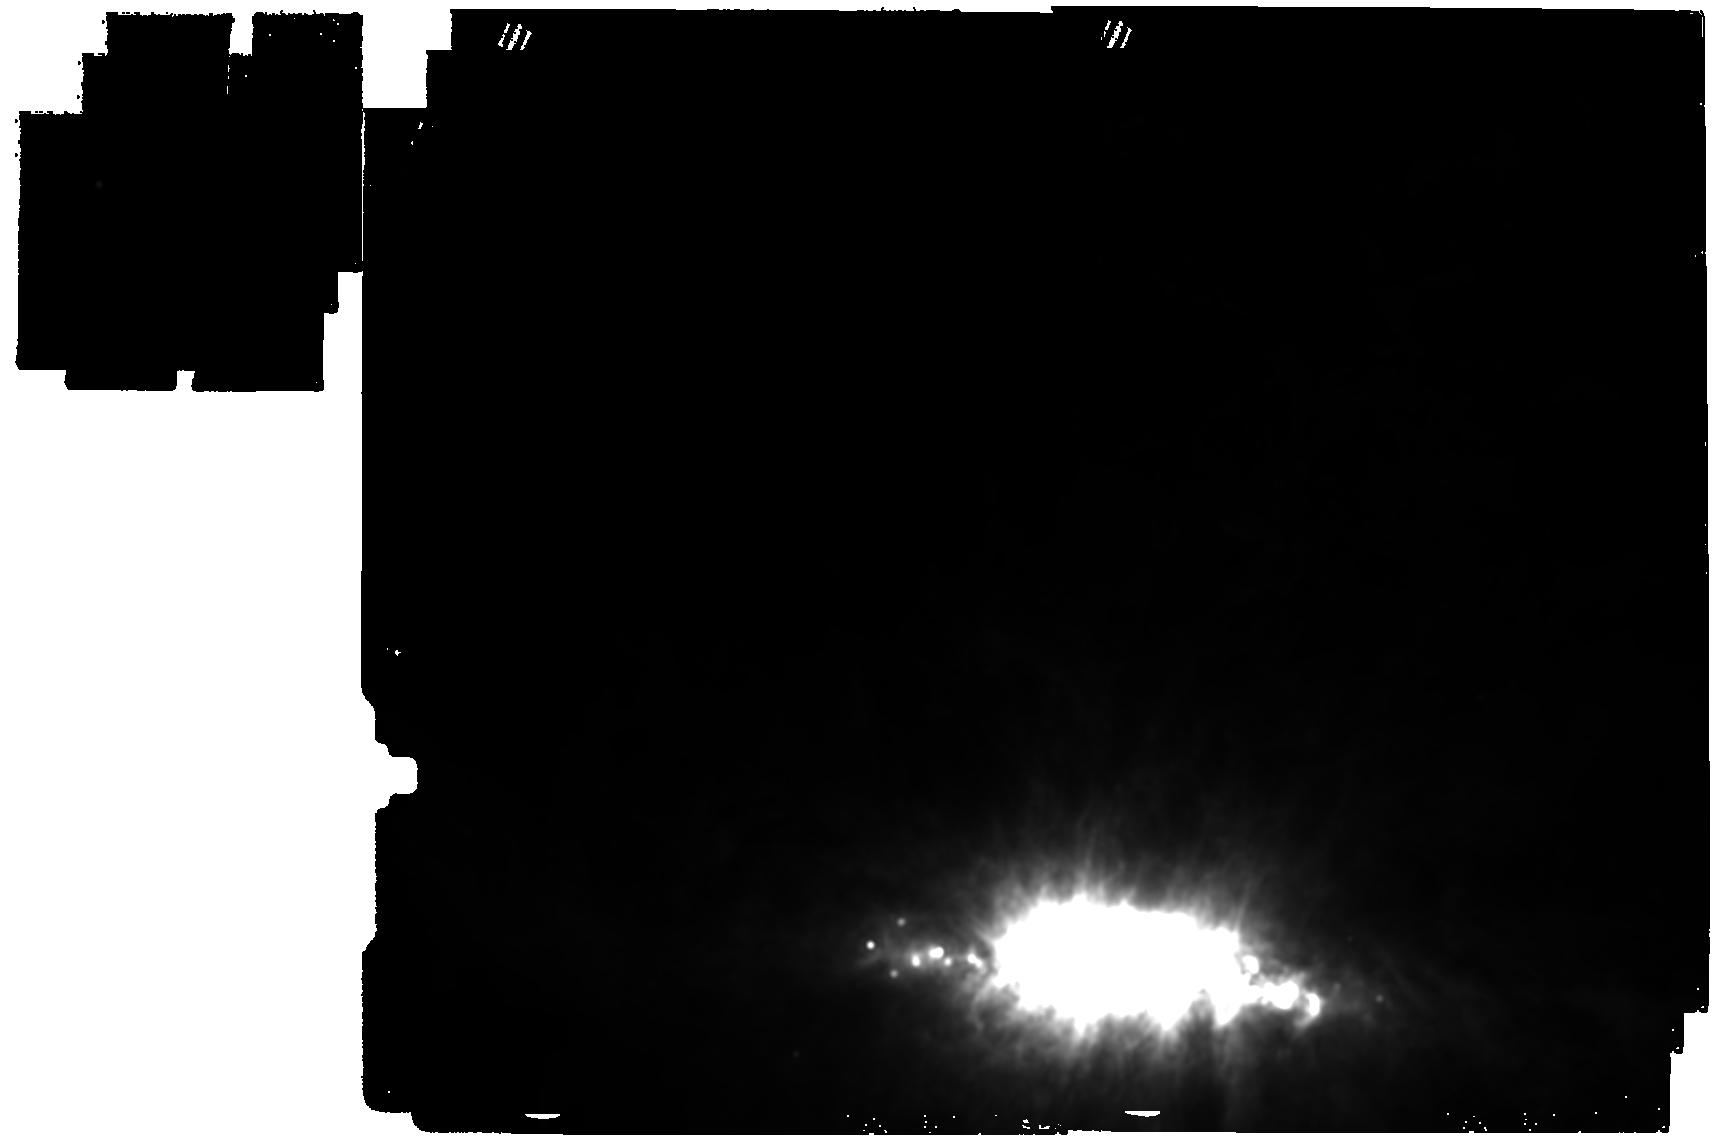
Target: M-82-SOUTH-CONE-IMAGER
Instrument: MIRI
Filter: F1800W
Exposure: 16 min
Observation ID: jw05627-o001_t001_miri_f1800w

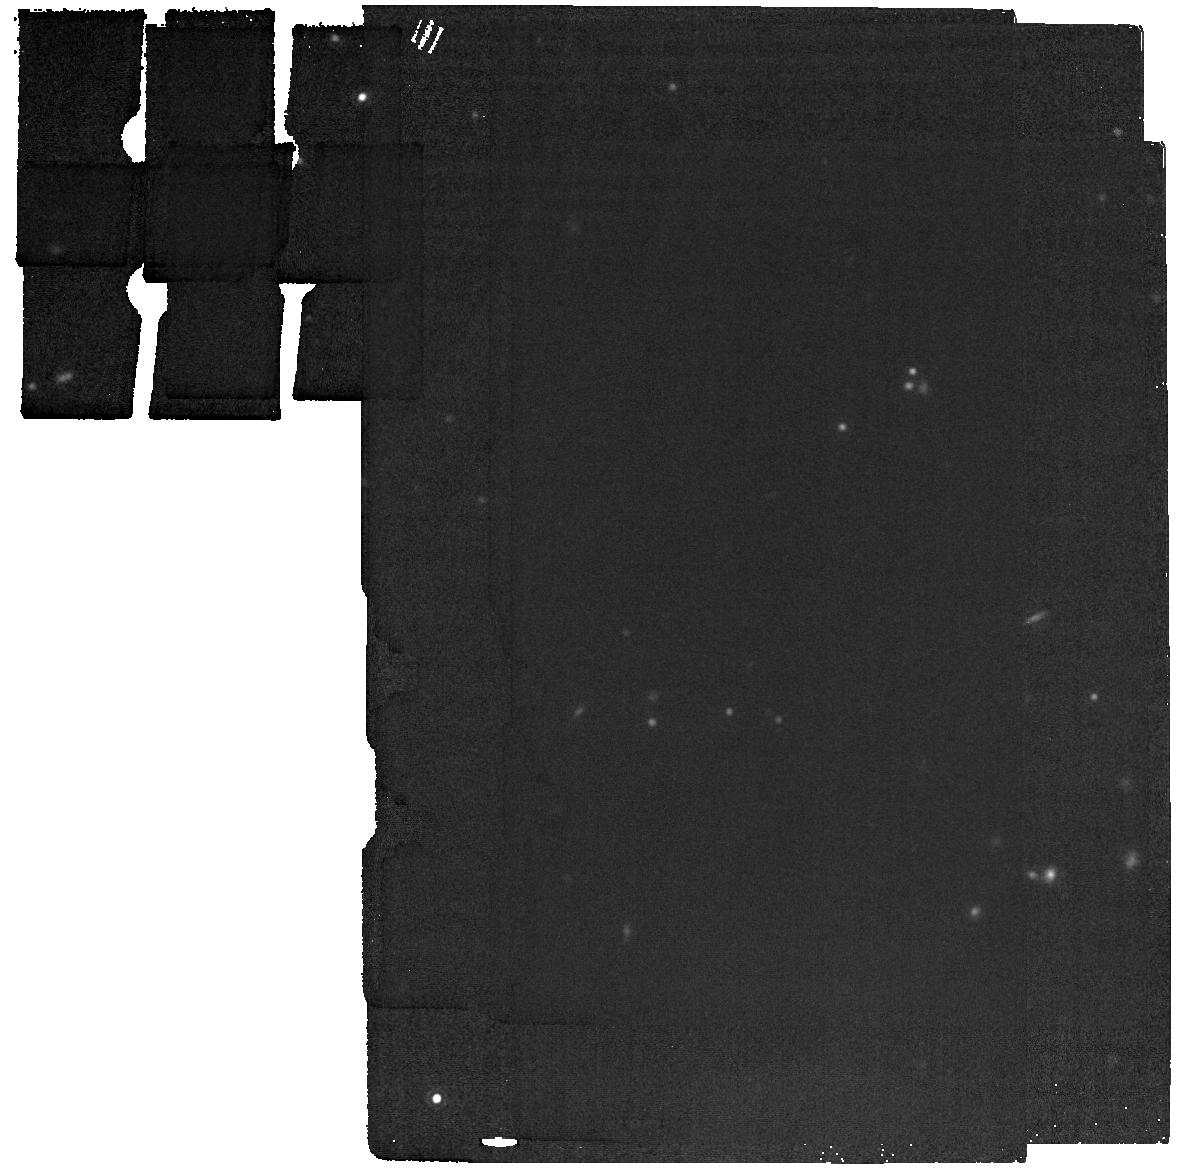
Target: NGC-4388-bgnd
Instrument: MIRI
Filter: F1800W
Exposure: 2 min
Observation ID: jw05627-o043_t017_miri_f1800w

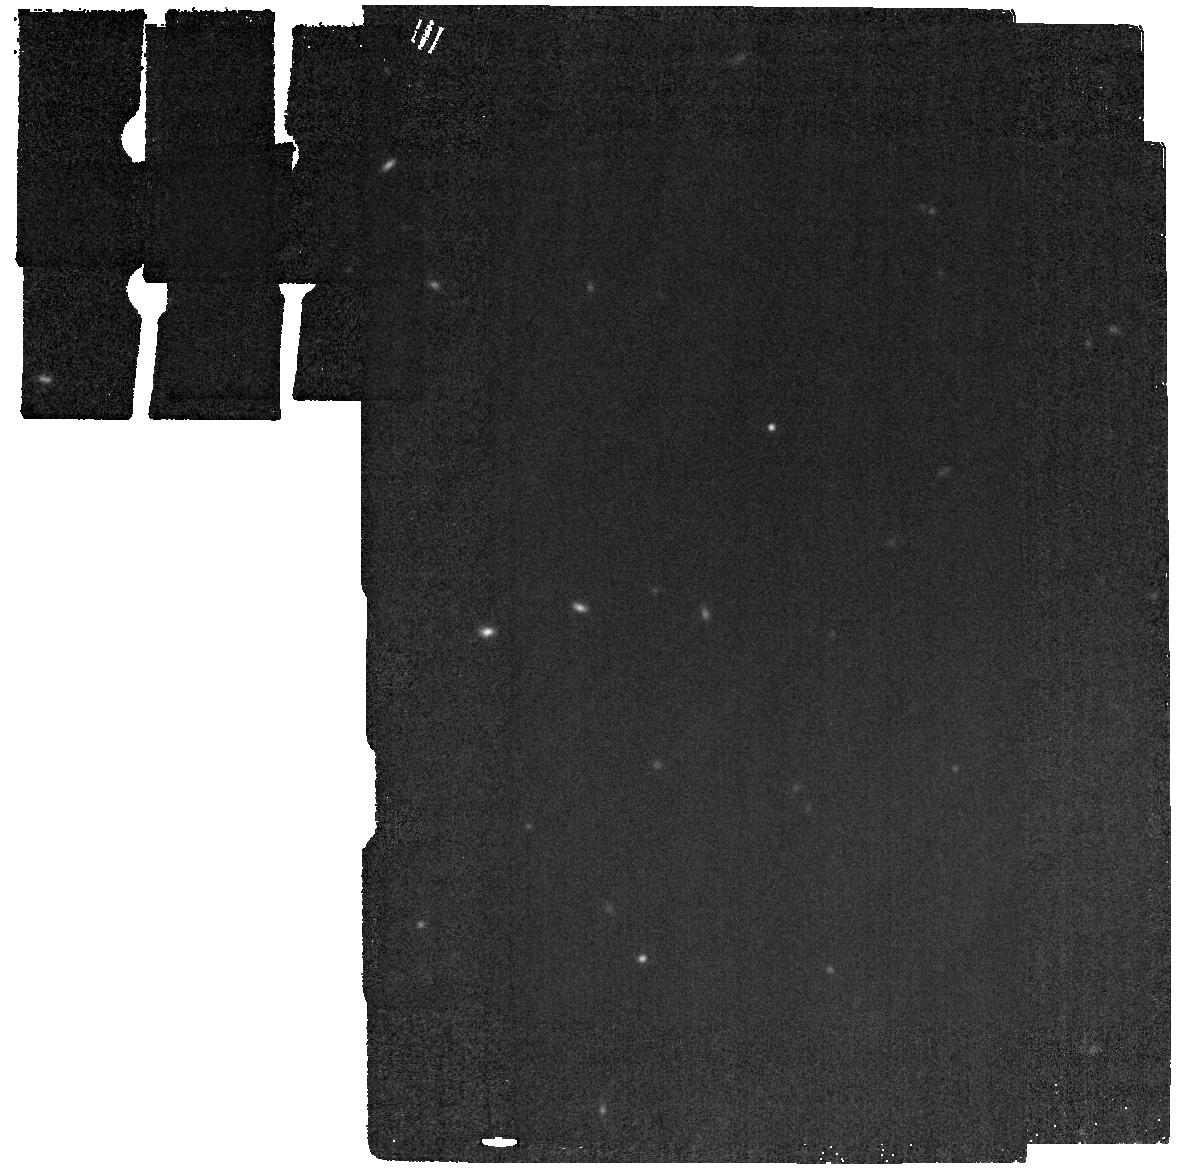
Target: NGC-3079-bgnd
Instrument: MIRI
Filter: F1800W
Exposure: 2 min
Observation ID: jw05627-o042_t016_miri_f1800w

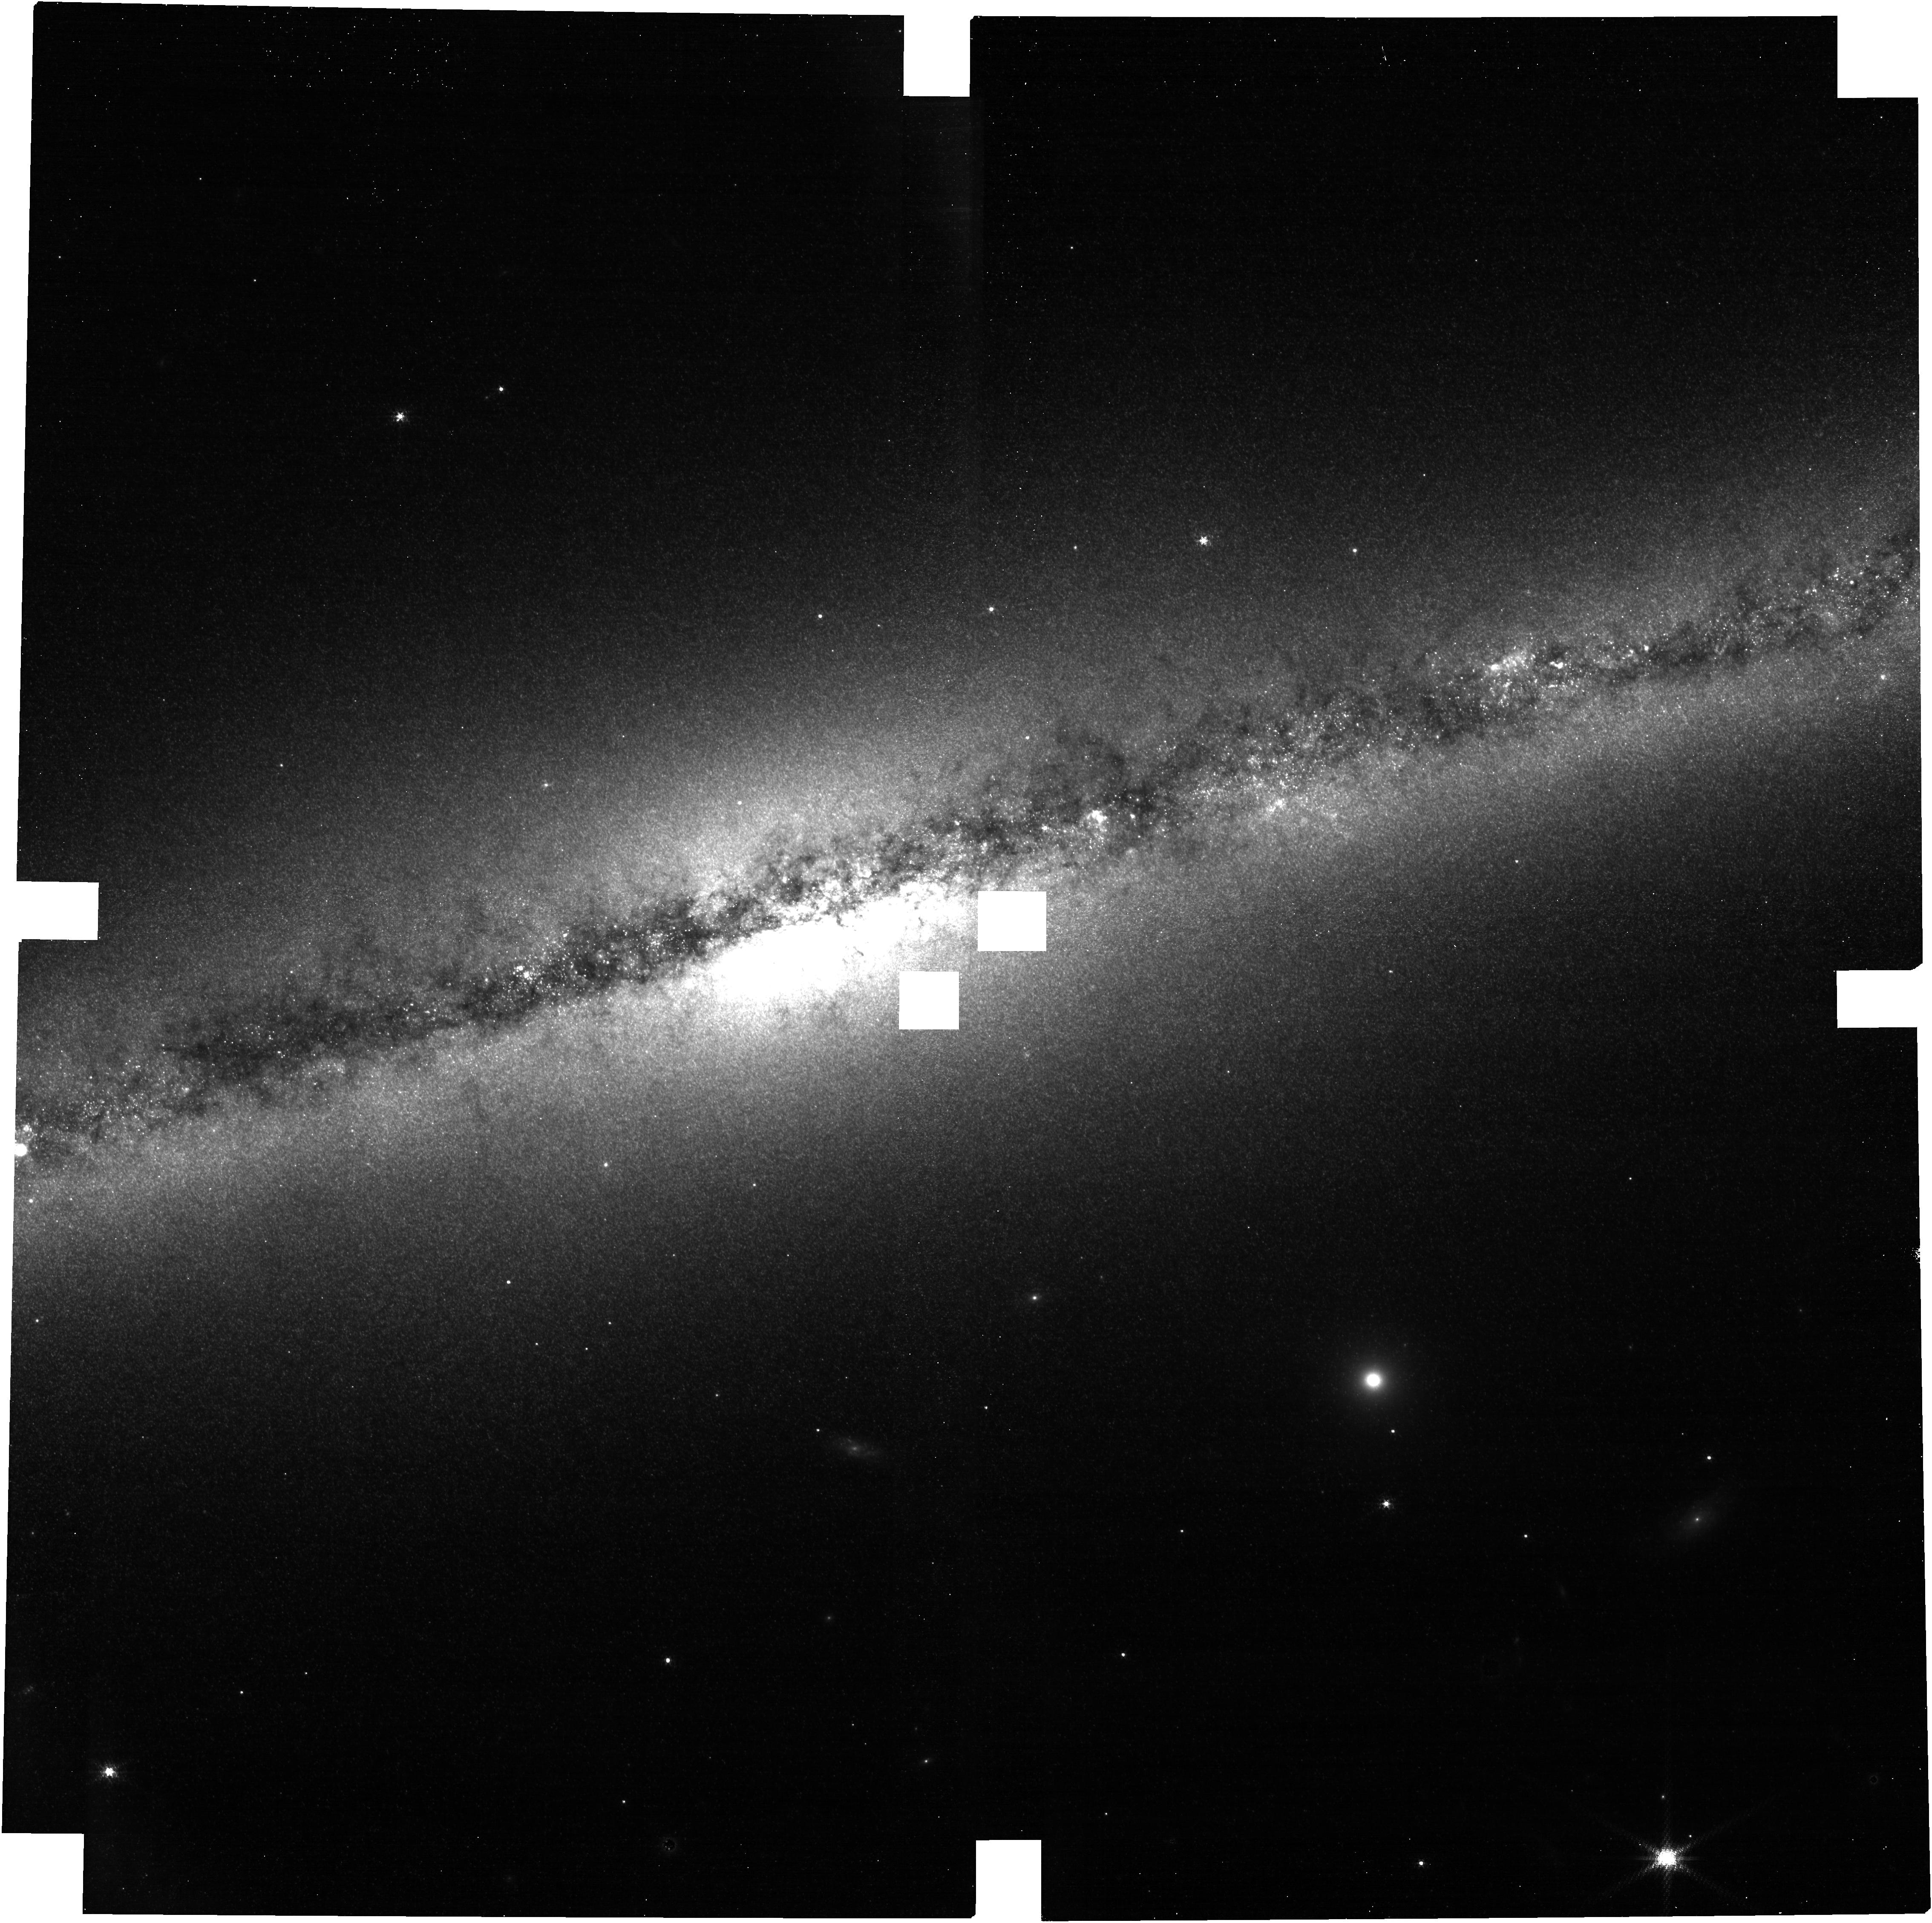
Target: NGC-891
Instrument: NIRCAM
Filter: F187N
Exposure: 27 min
Observation ID: jw05627-o007_t003_nircam_clear-f187n

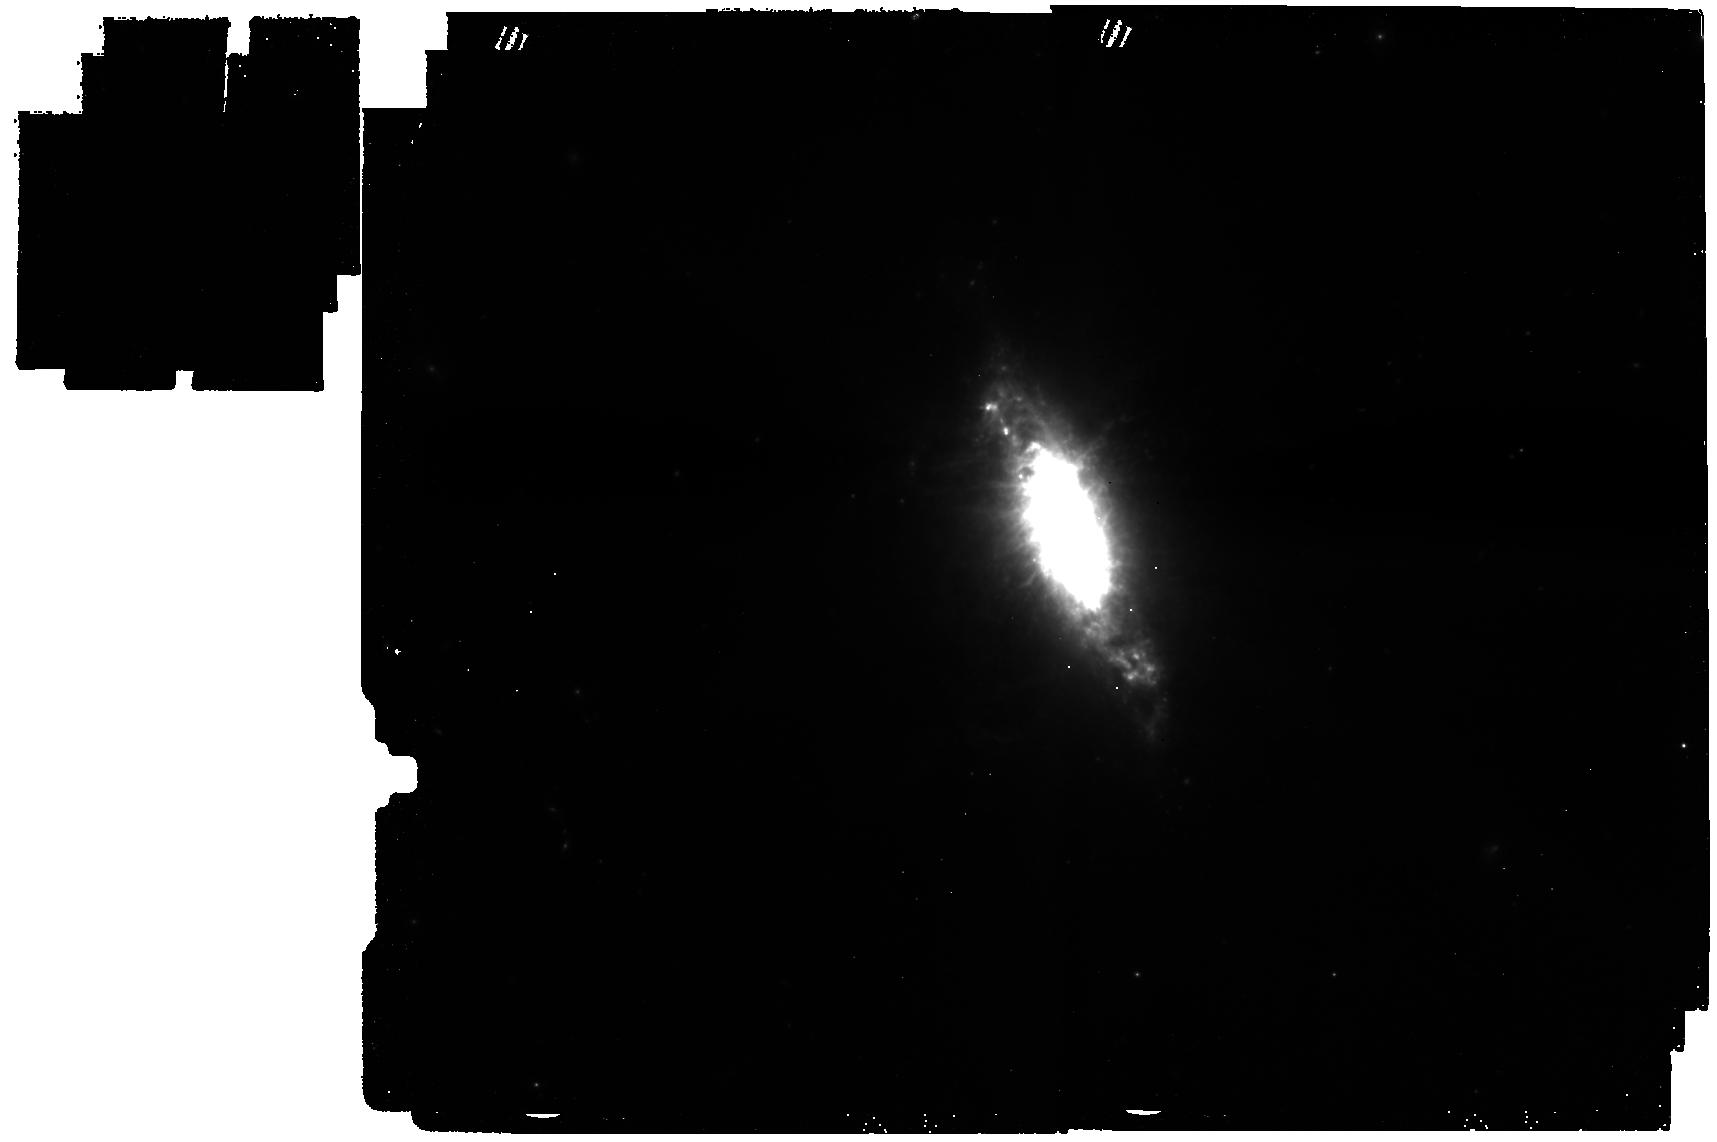
Target: NGC-1482-IMAGER
Instrument: MIRI
Filter: F560W
Exposure: 26 min
Observation ID: jw05627-o009_t024_miri_f560w

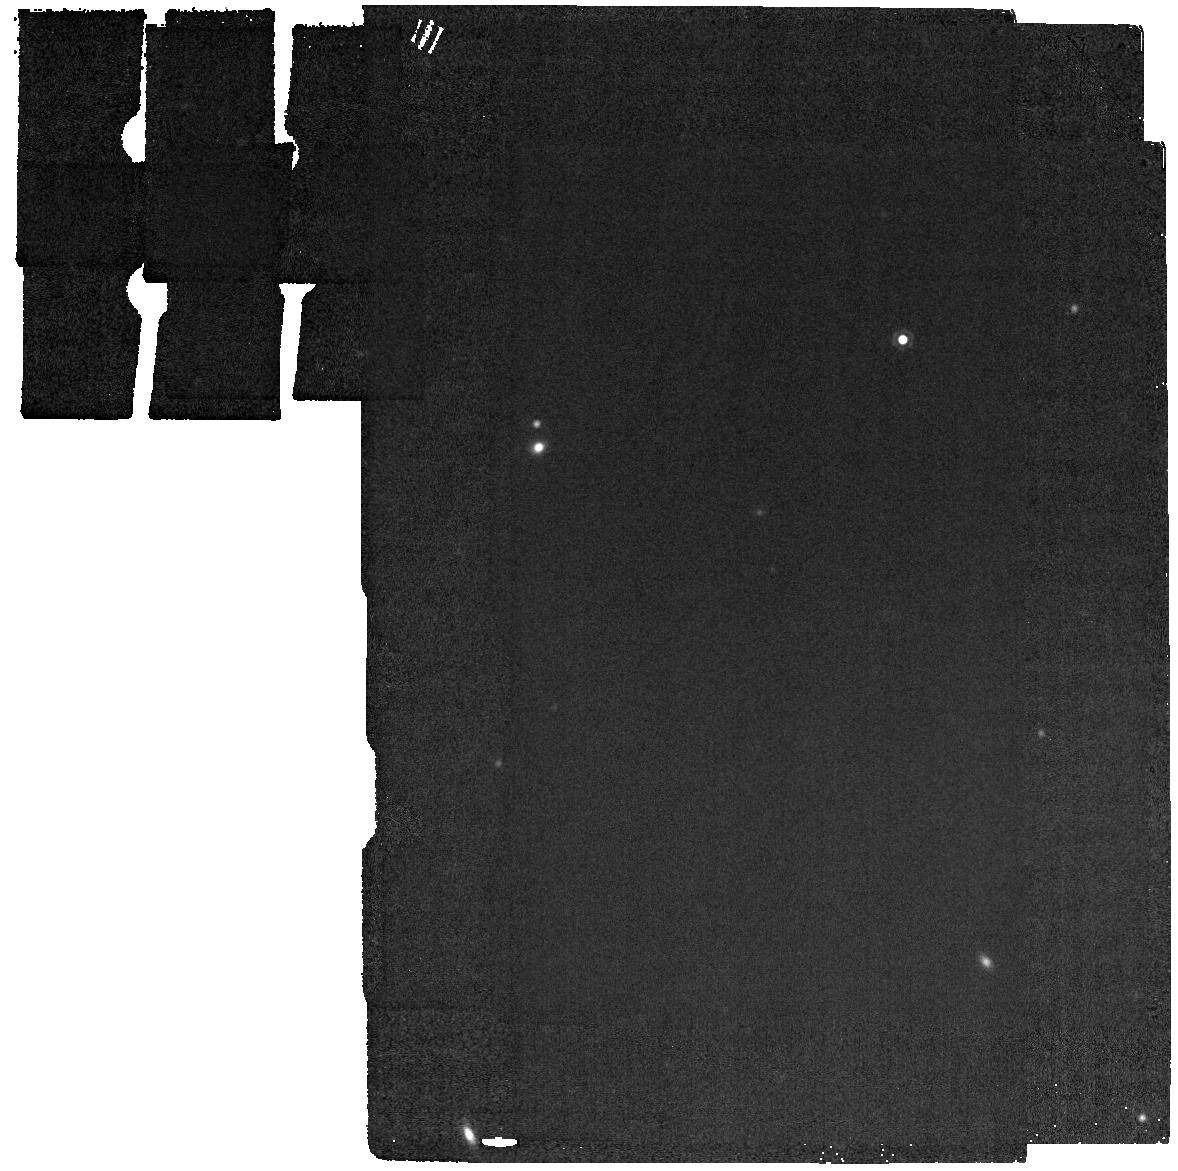
Target: NGC-4631-bgnd
Instrument: MIRI
Filter: F1800W
Exposure: 2 min
Observation ID: jw05627-o044_t018_miri_f1800w

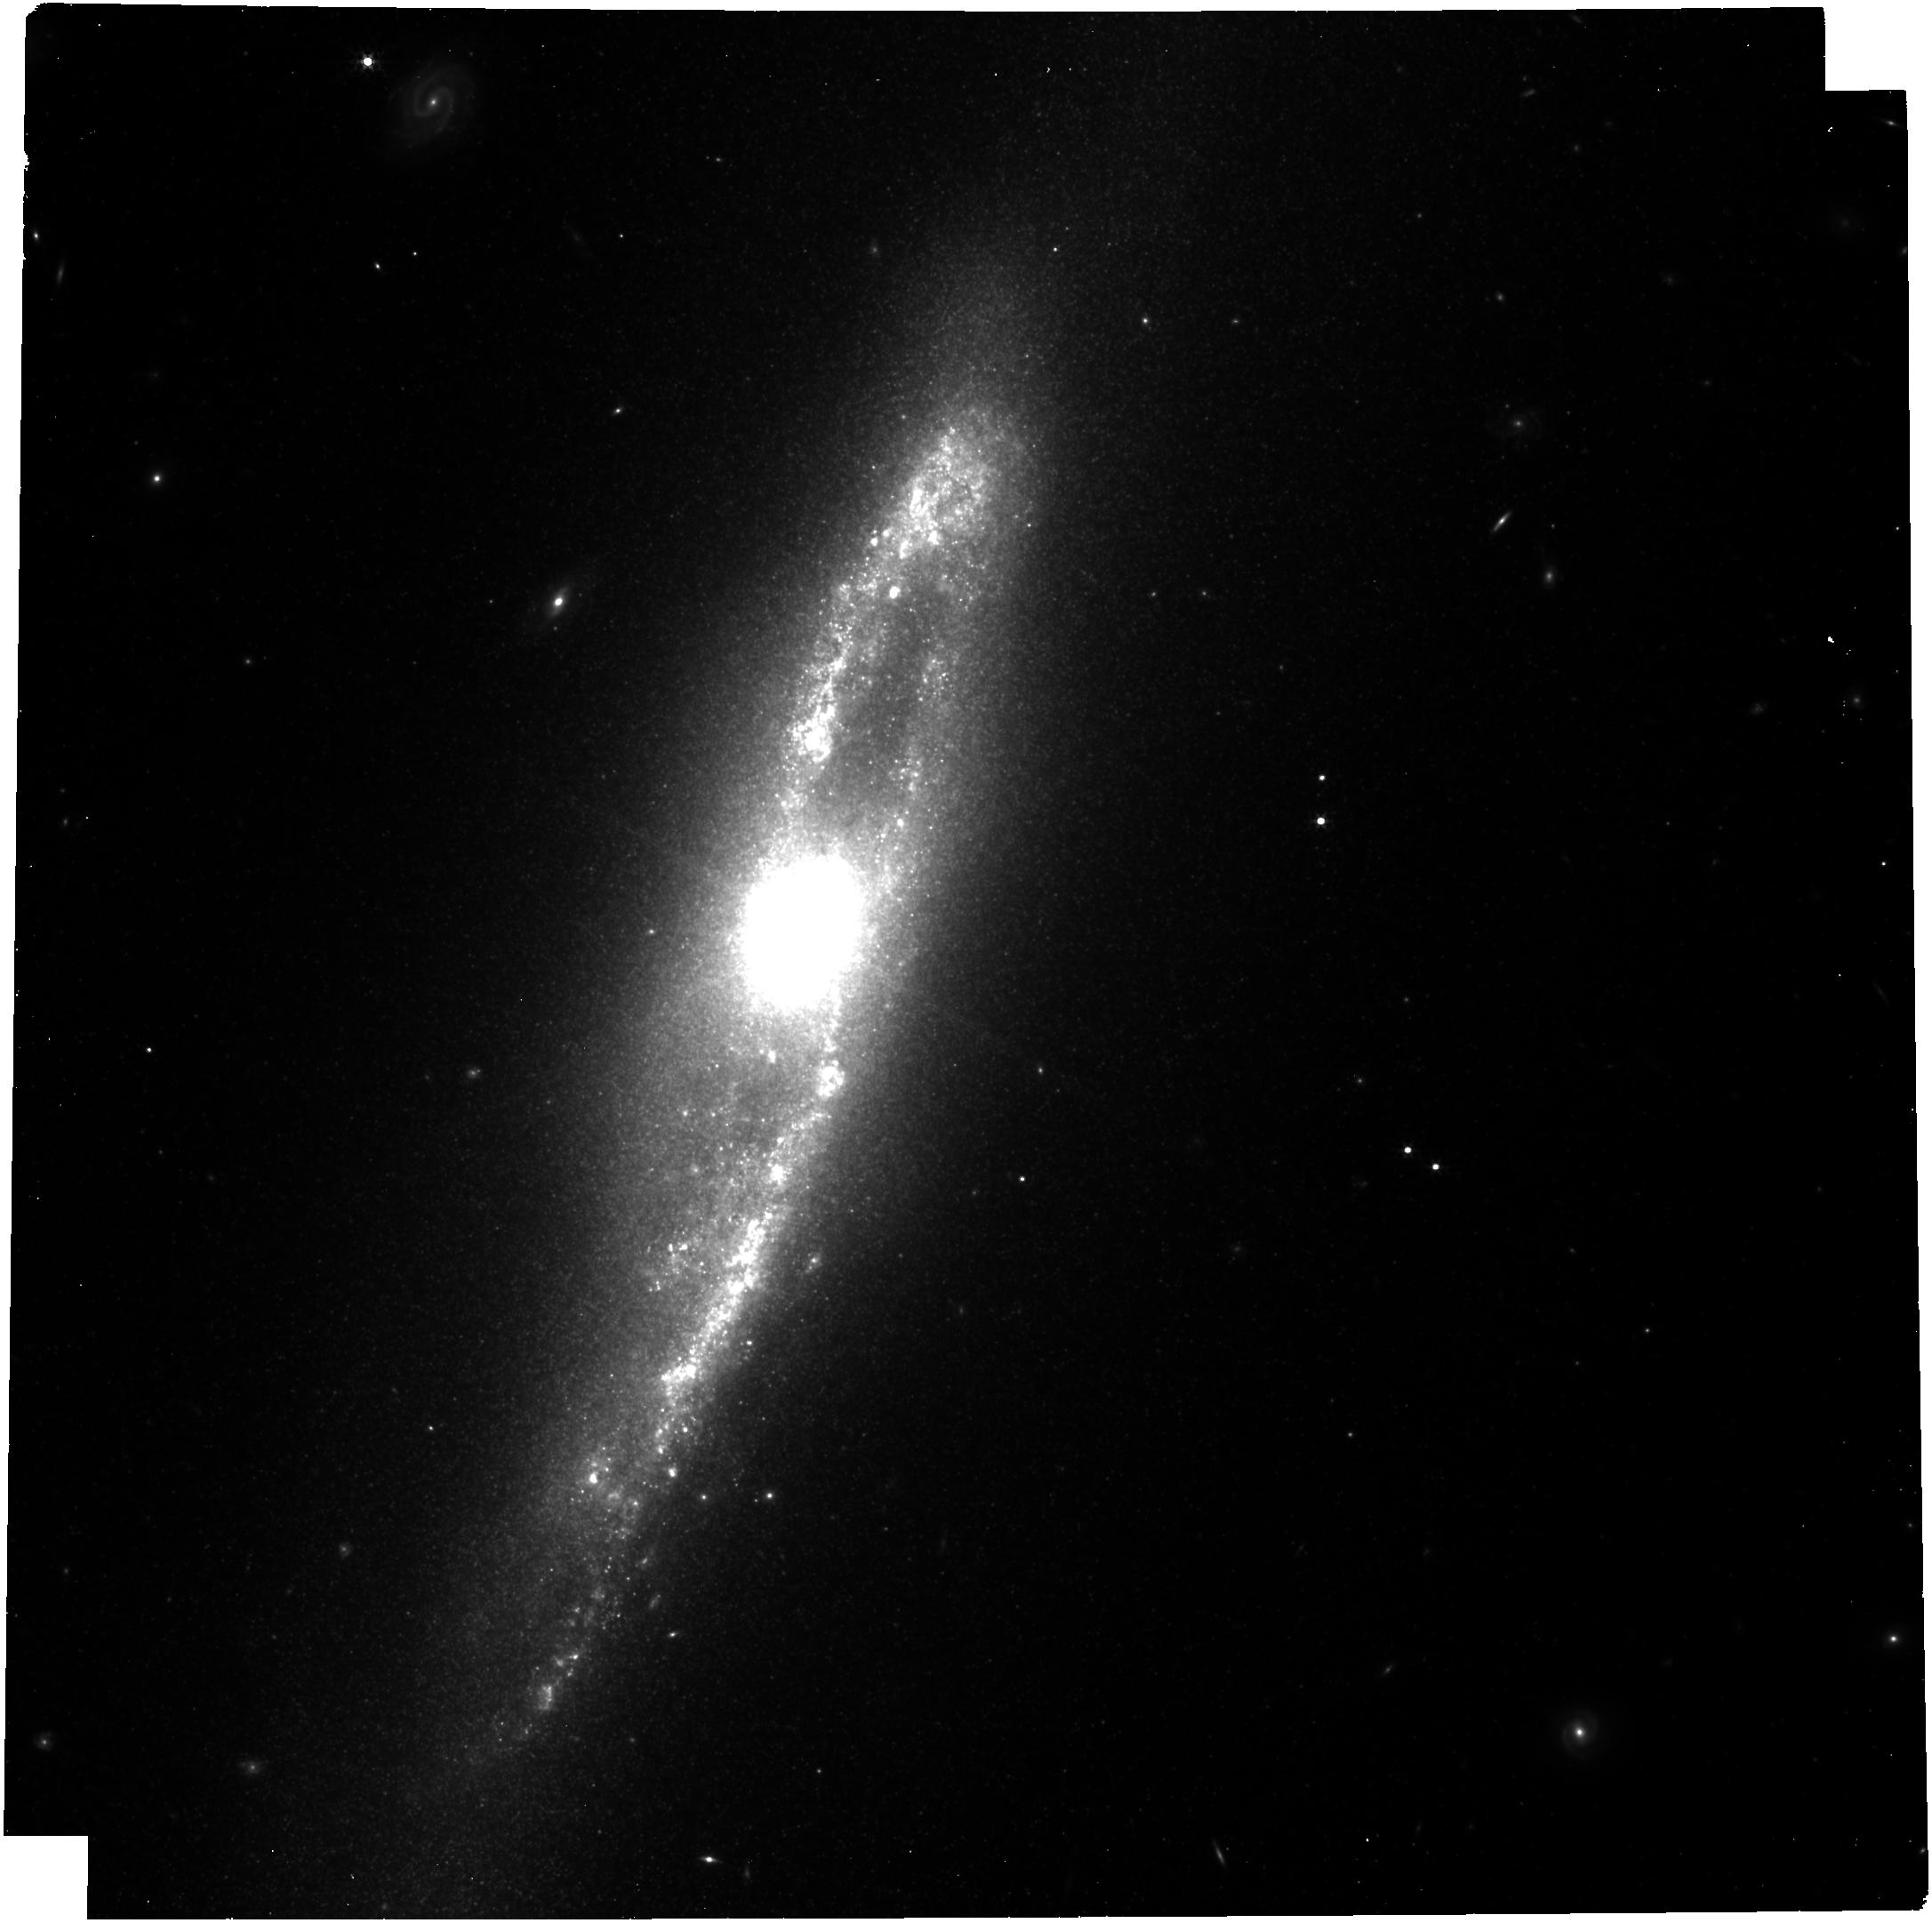
Target: NGC-4388
Instrument: NIRCAM
Filter: F335M
Exposure: 27 min
Observation ID: jw05627-o023_t007_nircam_clear-f335m

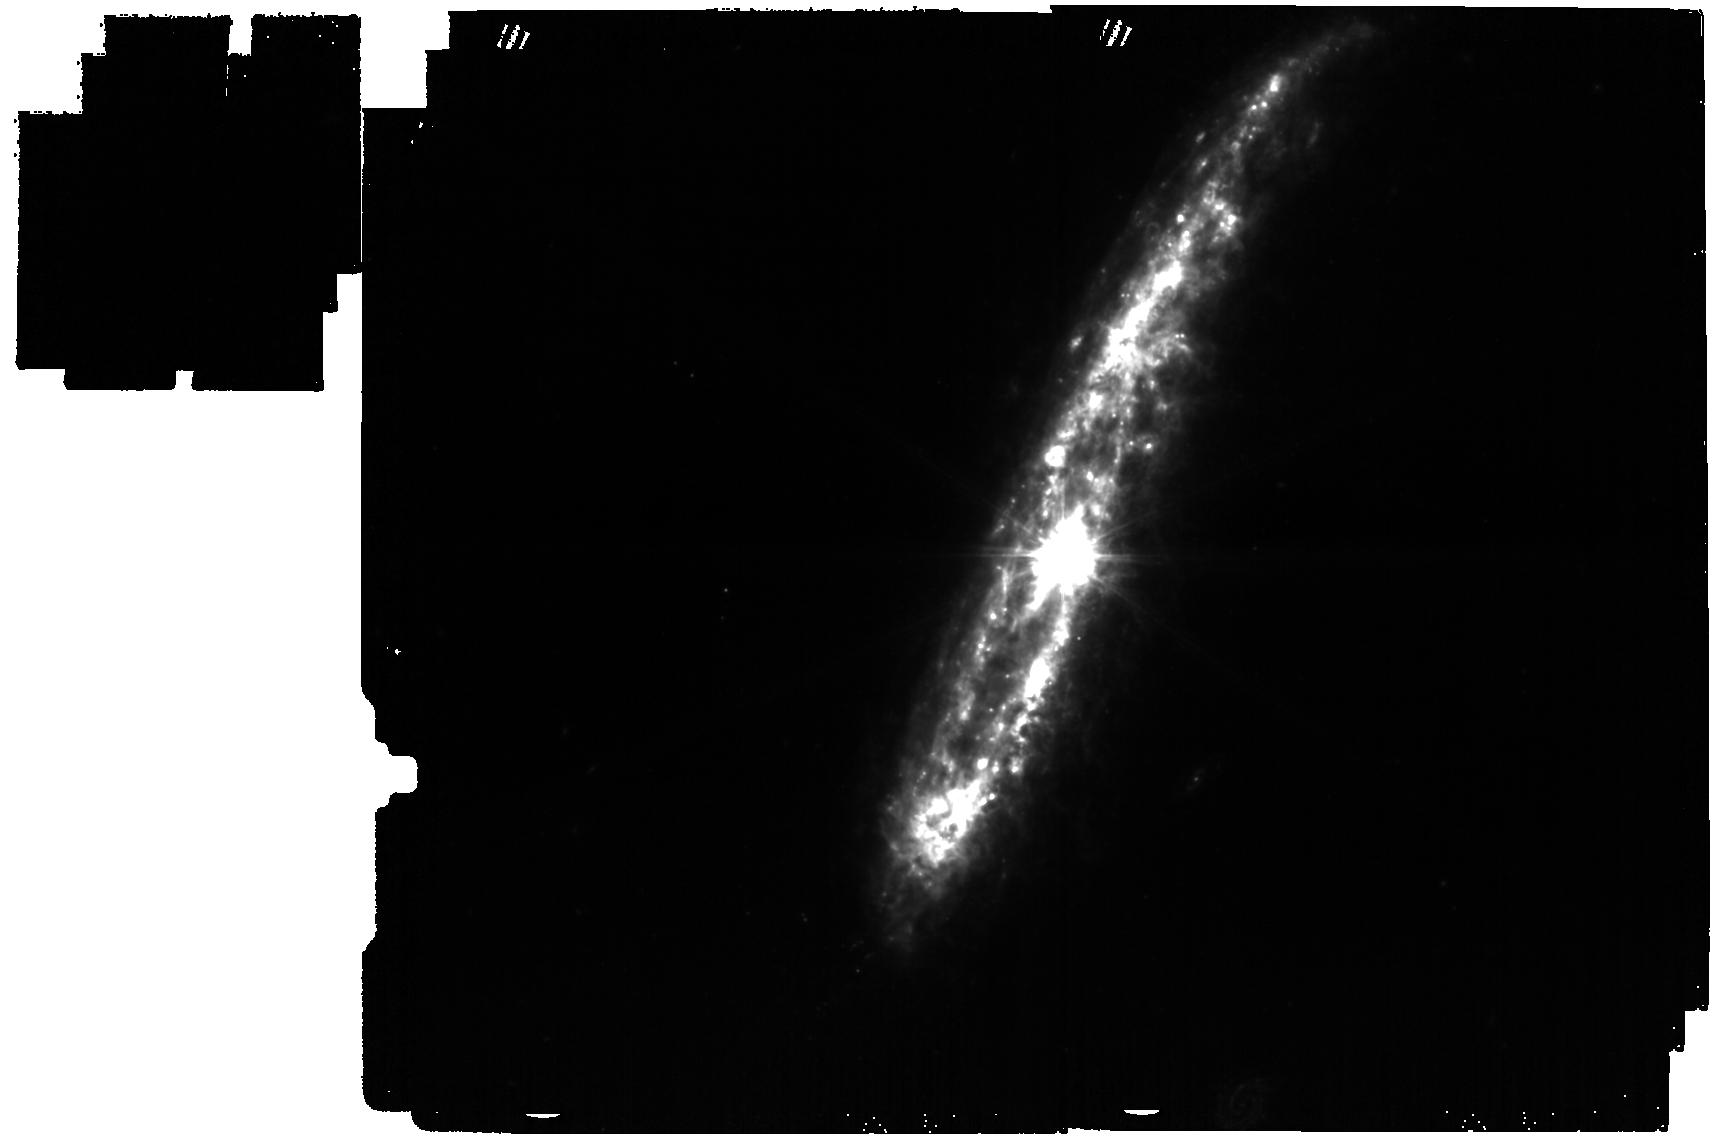
Target: NGC-4388-IMAGER
Instrument: MIRI
Filter: F770W
Exposure: 13 min
Observation ID: jw05627-o021_t027_miri_f770w

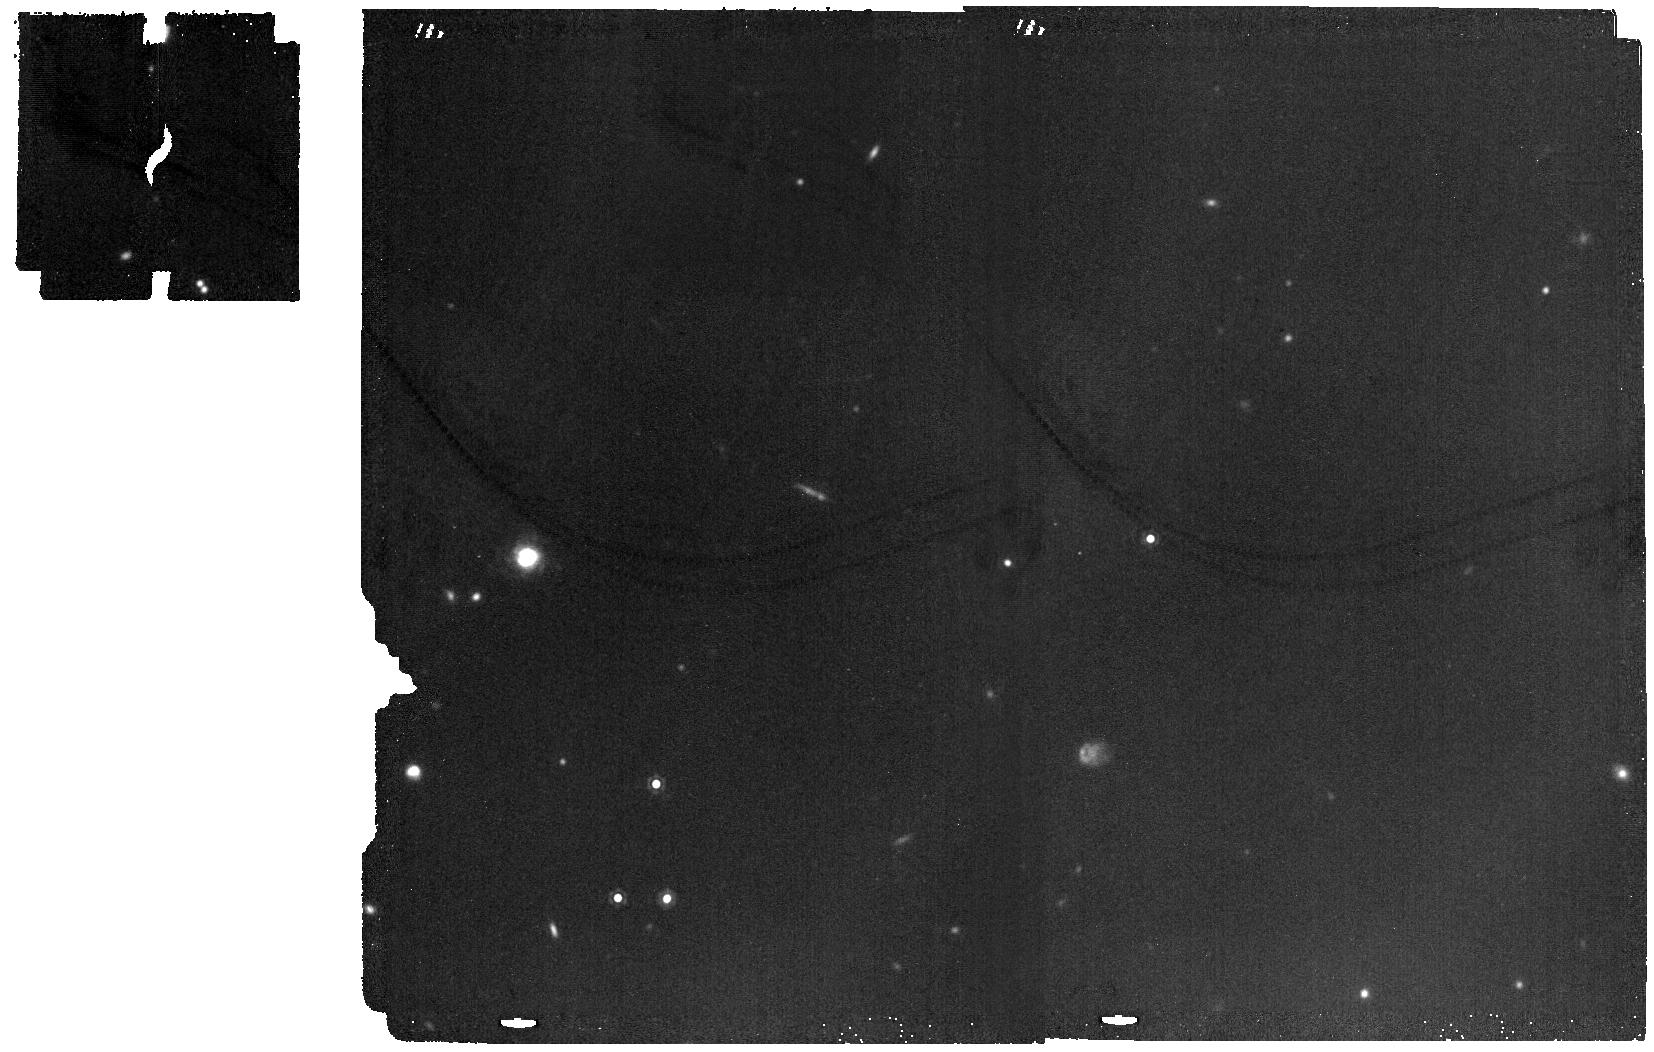
Target: NGC-253-BG
Instrument: MIRI
Filter: F1500W
Exposure: 9 min
Observation ID: jw05627-o038_t012_miri_f1500w

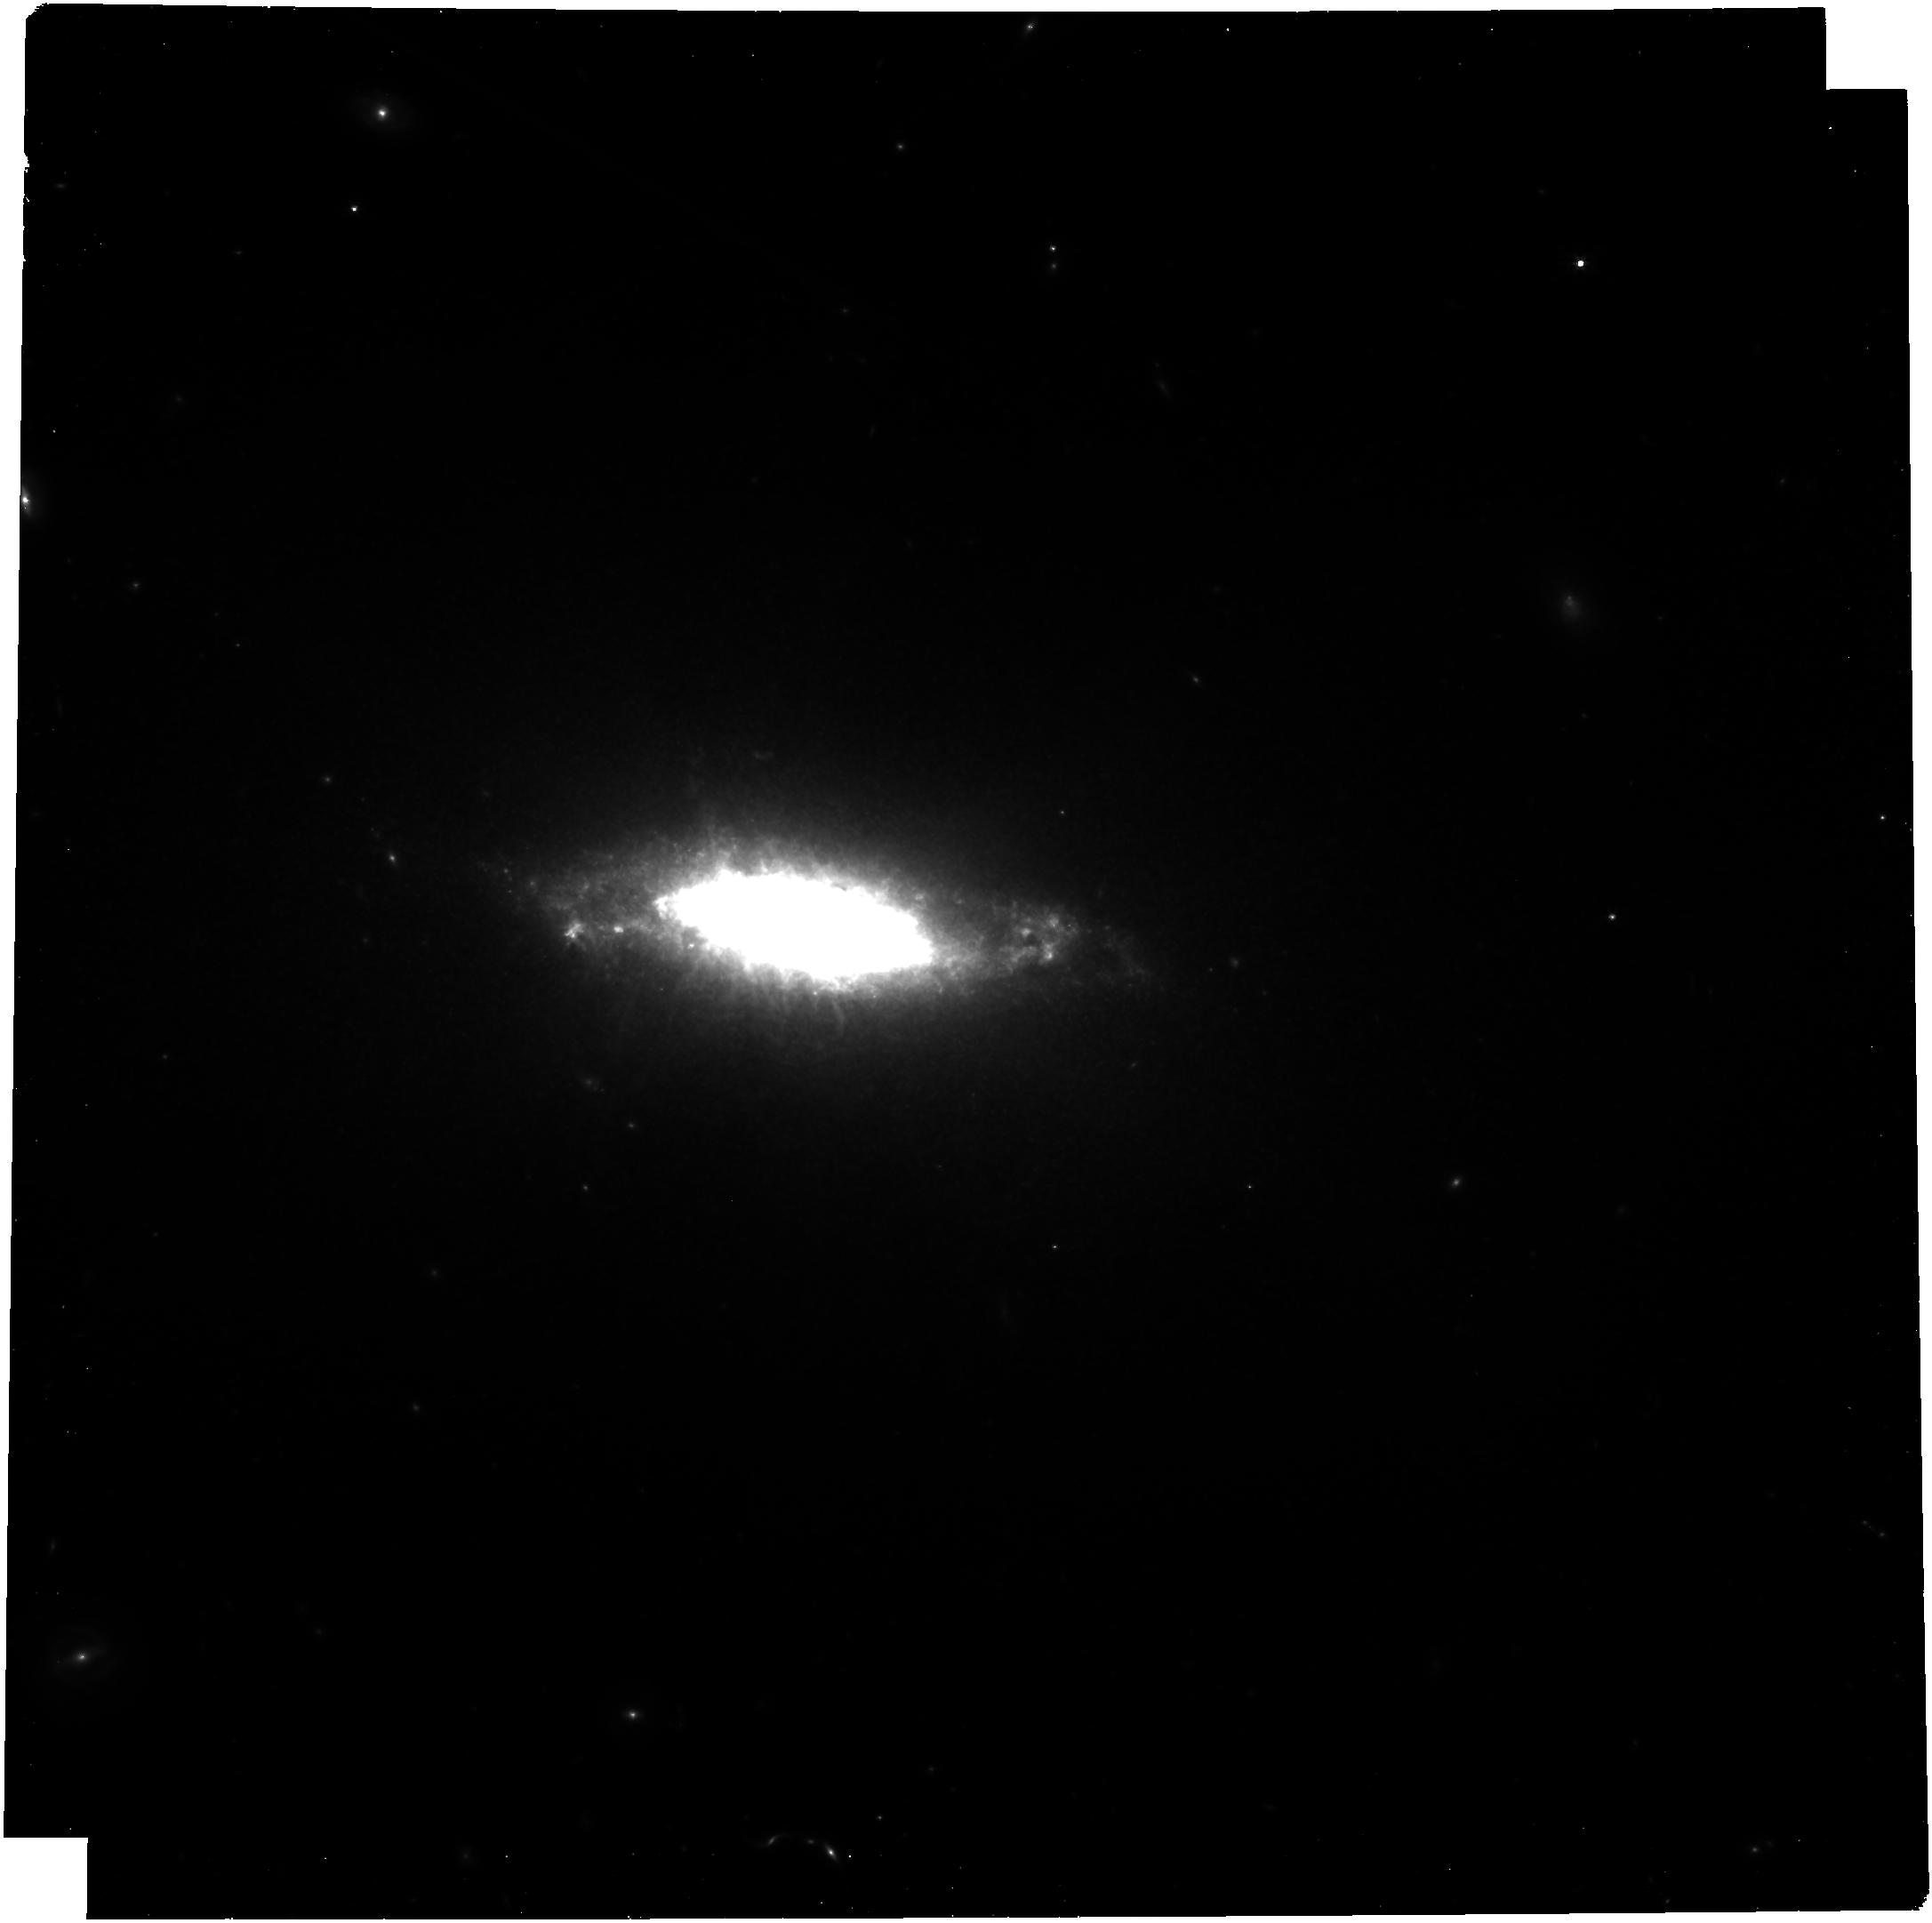
Target: NGC-1482
Instrument: NIRCAM
Filter: F335M
Exposure: 27 min
Observation ID: jw05627-o011_t004_nircam_clear-f335m

Dust and Molecular Gas in Galactic Winds and Fountains: A JWST Survey of Nearby Highly Inclined Starburst and Active Disk Galaxies (PI: Veilleux, Sylvain)

The amount of dust outside of galaxies, inferred from reddened background sources, is comparable to that within galaxies. The recent discoveries of dusty winds driven by stellar and SMBH processes that extend on 100-kpc scales suggest that winds are one source, and possibly the main source, of the enriched circumgalactic medium (CGM), although the processes by which the dust is launched, entrained, and possibly altered in these winds remain uncertain. This is due to the fact that the angular resolution (2") of present-day observations is insufficient to extract the dust signal at the base of the wind against the bright galaxy, and allow to pinpoint where the dust lies relative to the cool, warm, and hot gas phases of the winds. We propose to map, for the first time on sub-arcsec scale (<10-100 pc), the warm dust and H_2 in 10 nearby highly inclined disk galaxies with well-known galactic winds or fountains, spanning a range in stellar masses (metallicity), energy sources (stellar or AGN), and dust erosion processes (shocks, stellar or AGN photoionization). The PAH 3.3, 7.7, 11.3, H_2 17.03, and adjacent continuum emission will be compared with existing sub-arcsec maps and velocity fields of the ionized gas to determine the mechanisms by which the dust is launched and carried into the halos of these galaxies, and whether dust grains and warm H_2 molecules evolve as the wind carries them to form the CGM. The <10-100 pc resolution is critical since the processes that can alter the dust and clouds in which it resides operate on such scales. The results will inform future modeling and HST/UV observations. The proprietary period is shortened given the legacy value of the data.